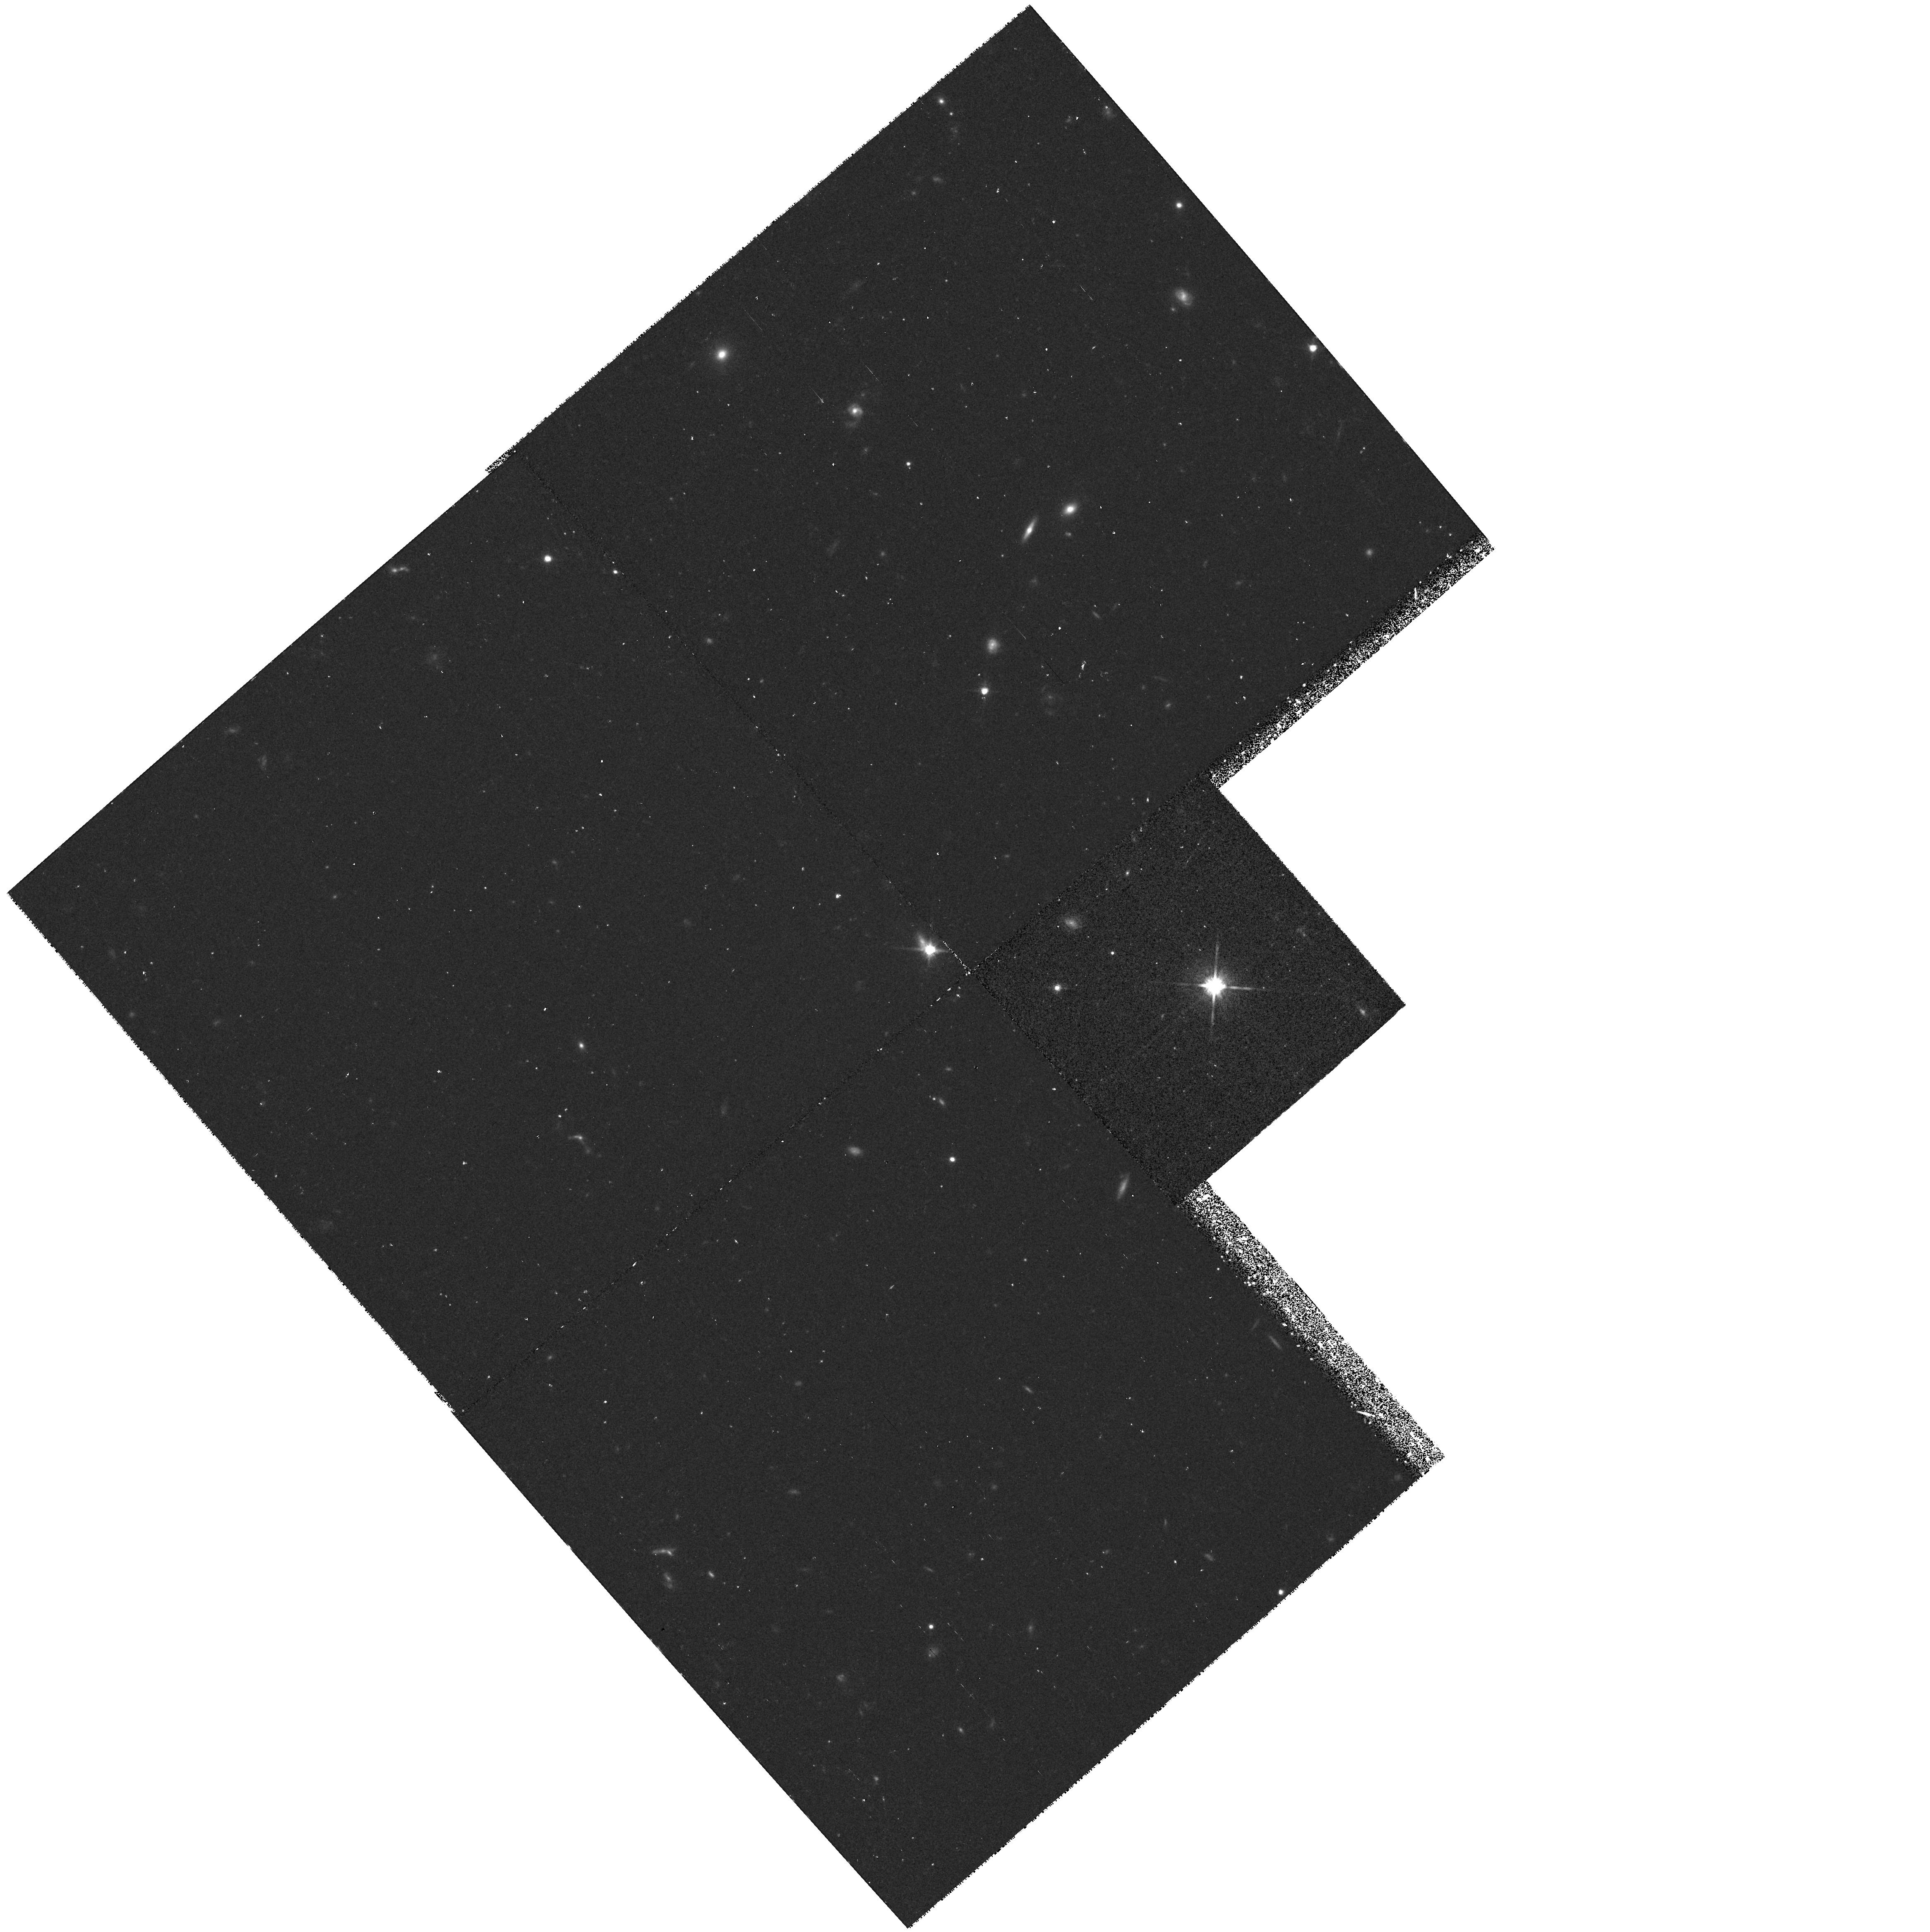
Target: LHS2924. Instrument: WFPC2/PC. Filter: F814W. Exposure: 38 min. Observation ID: hst_6345_09_wfpc2_pc_f814w_u32u09

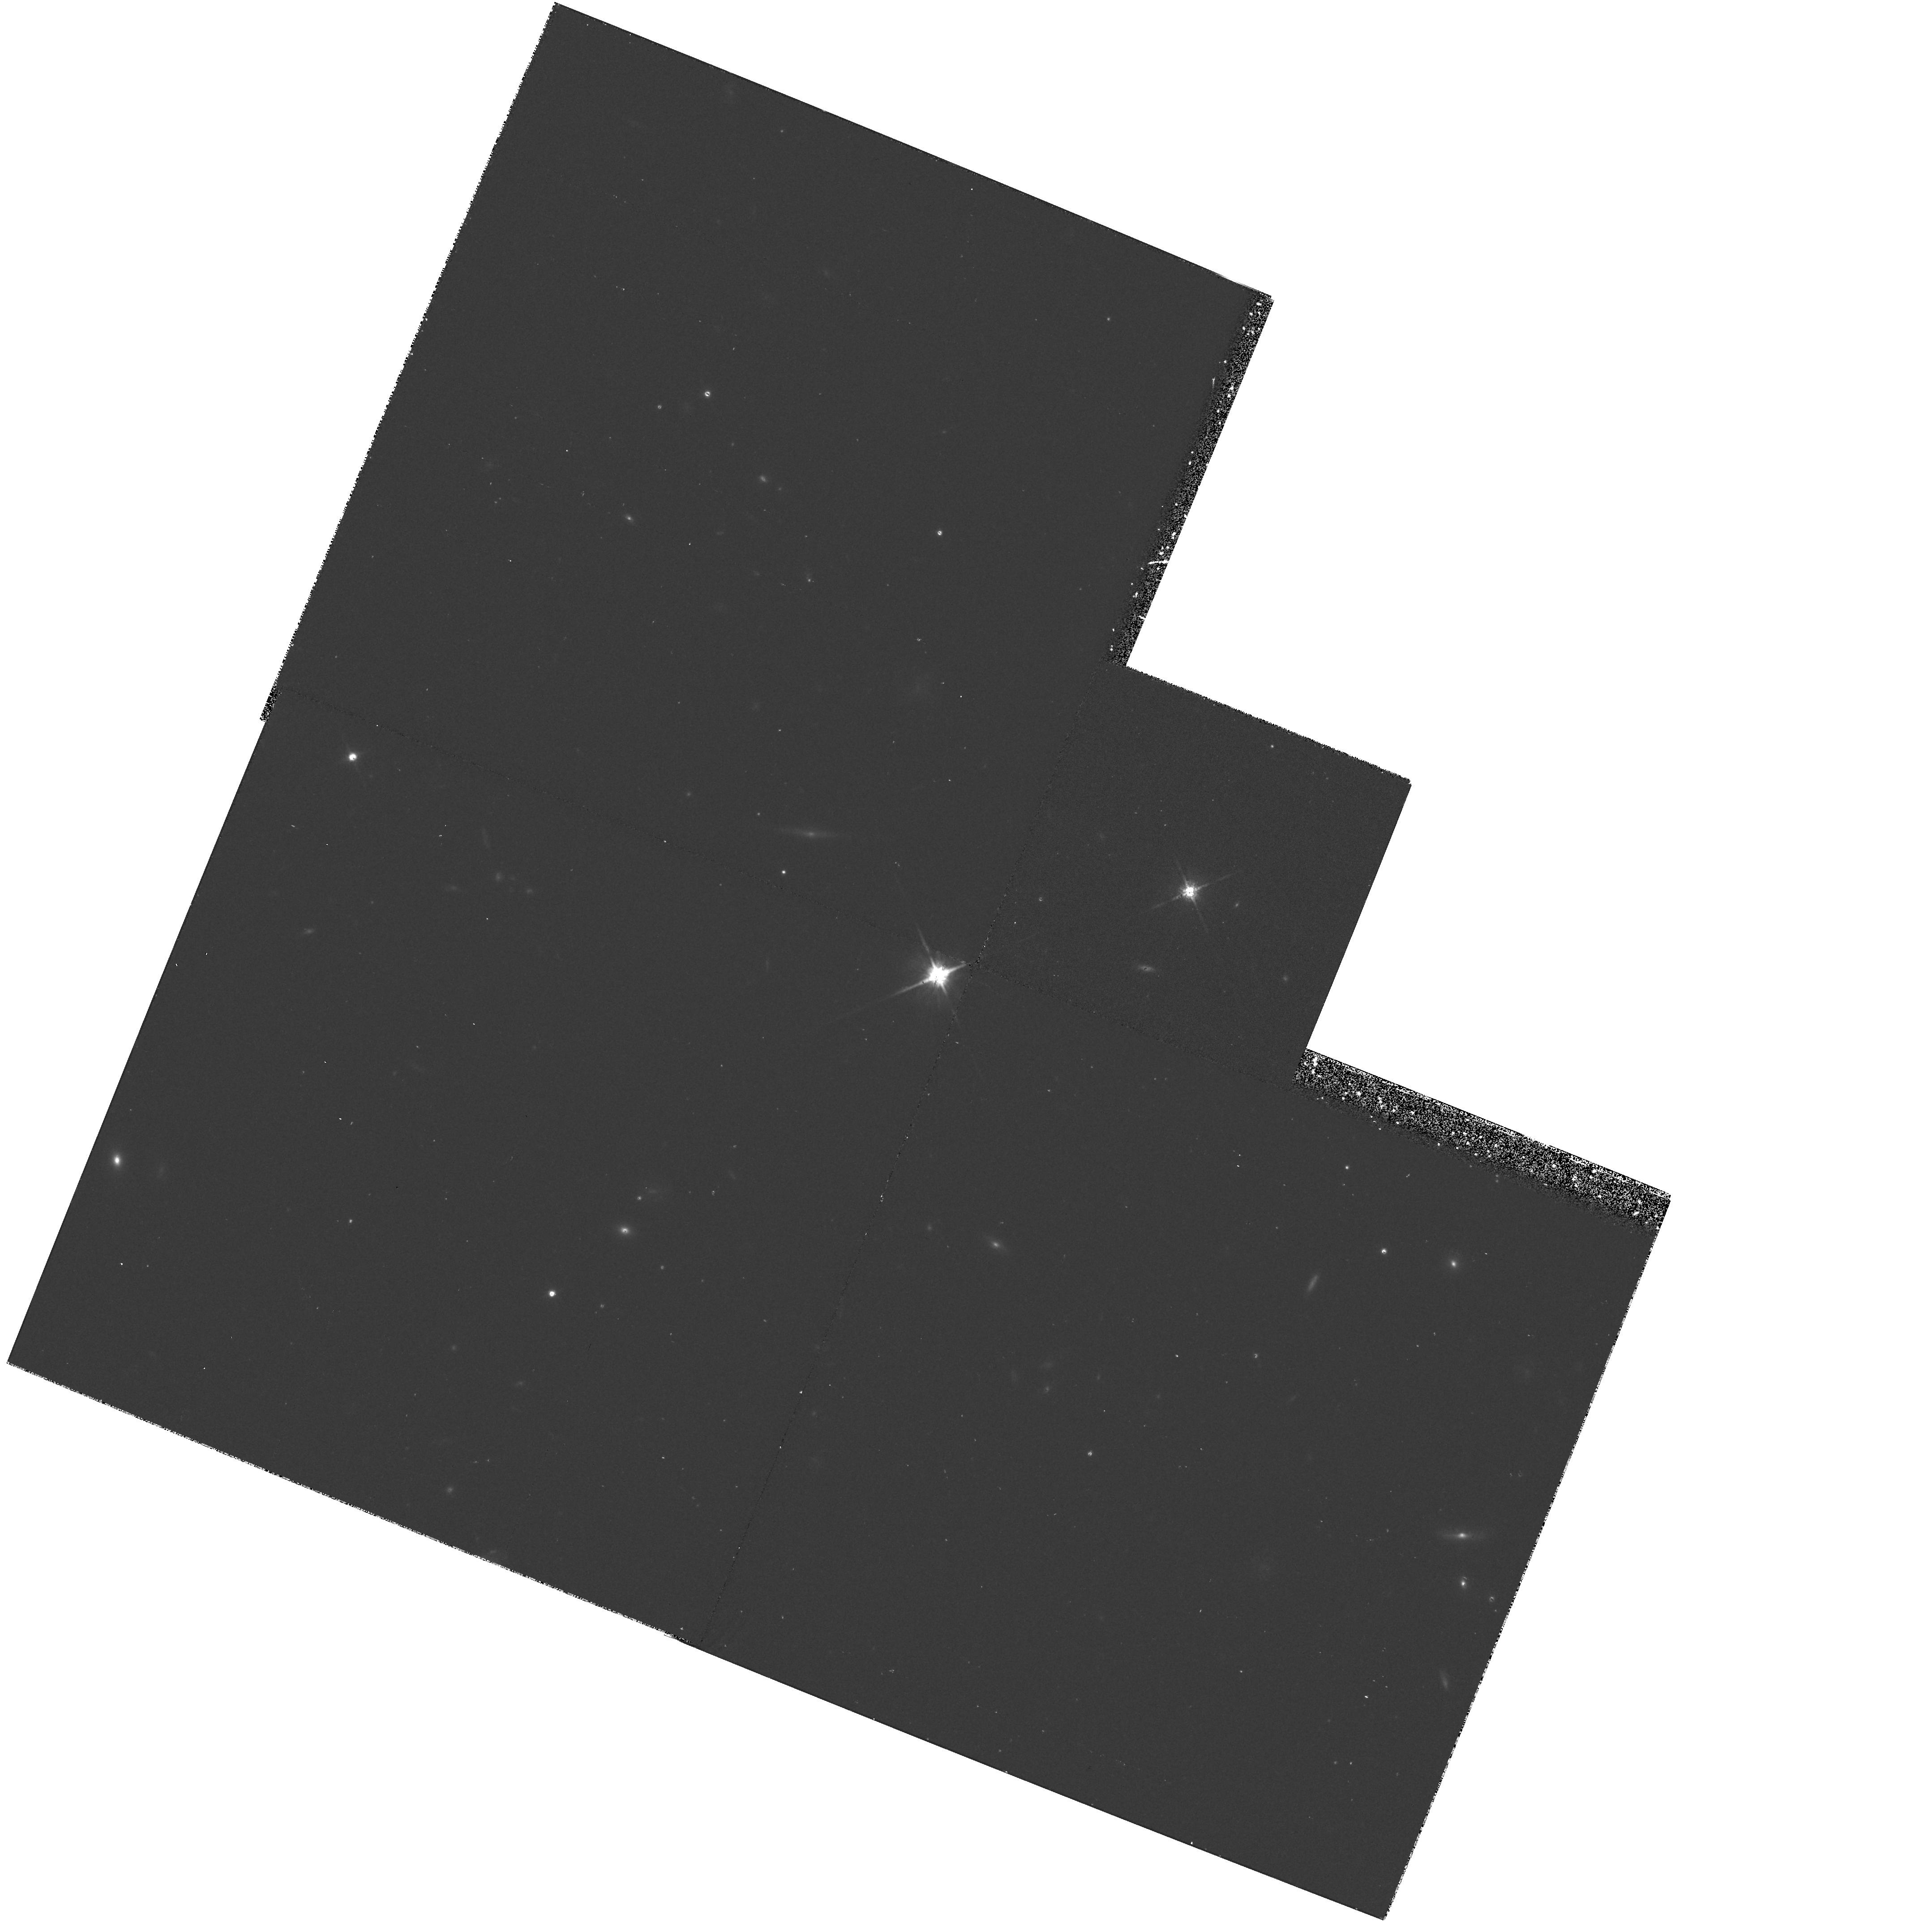
Target: TVLM868-110639. Instrument: WFPC2/PC. Filter: F814W. Exposure: 38 min. Observation ID: hst_6345_11_wfpc2_pc_f814w_u32u11

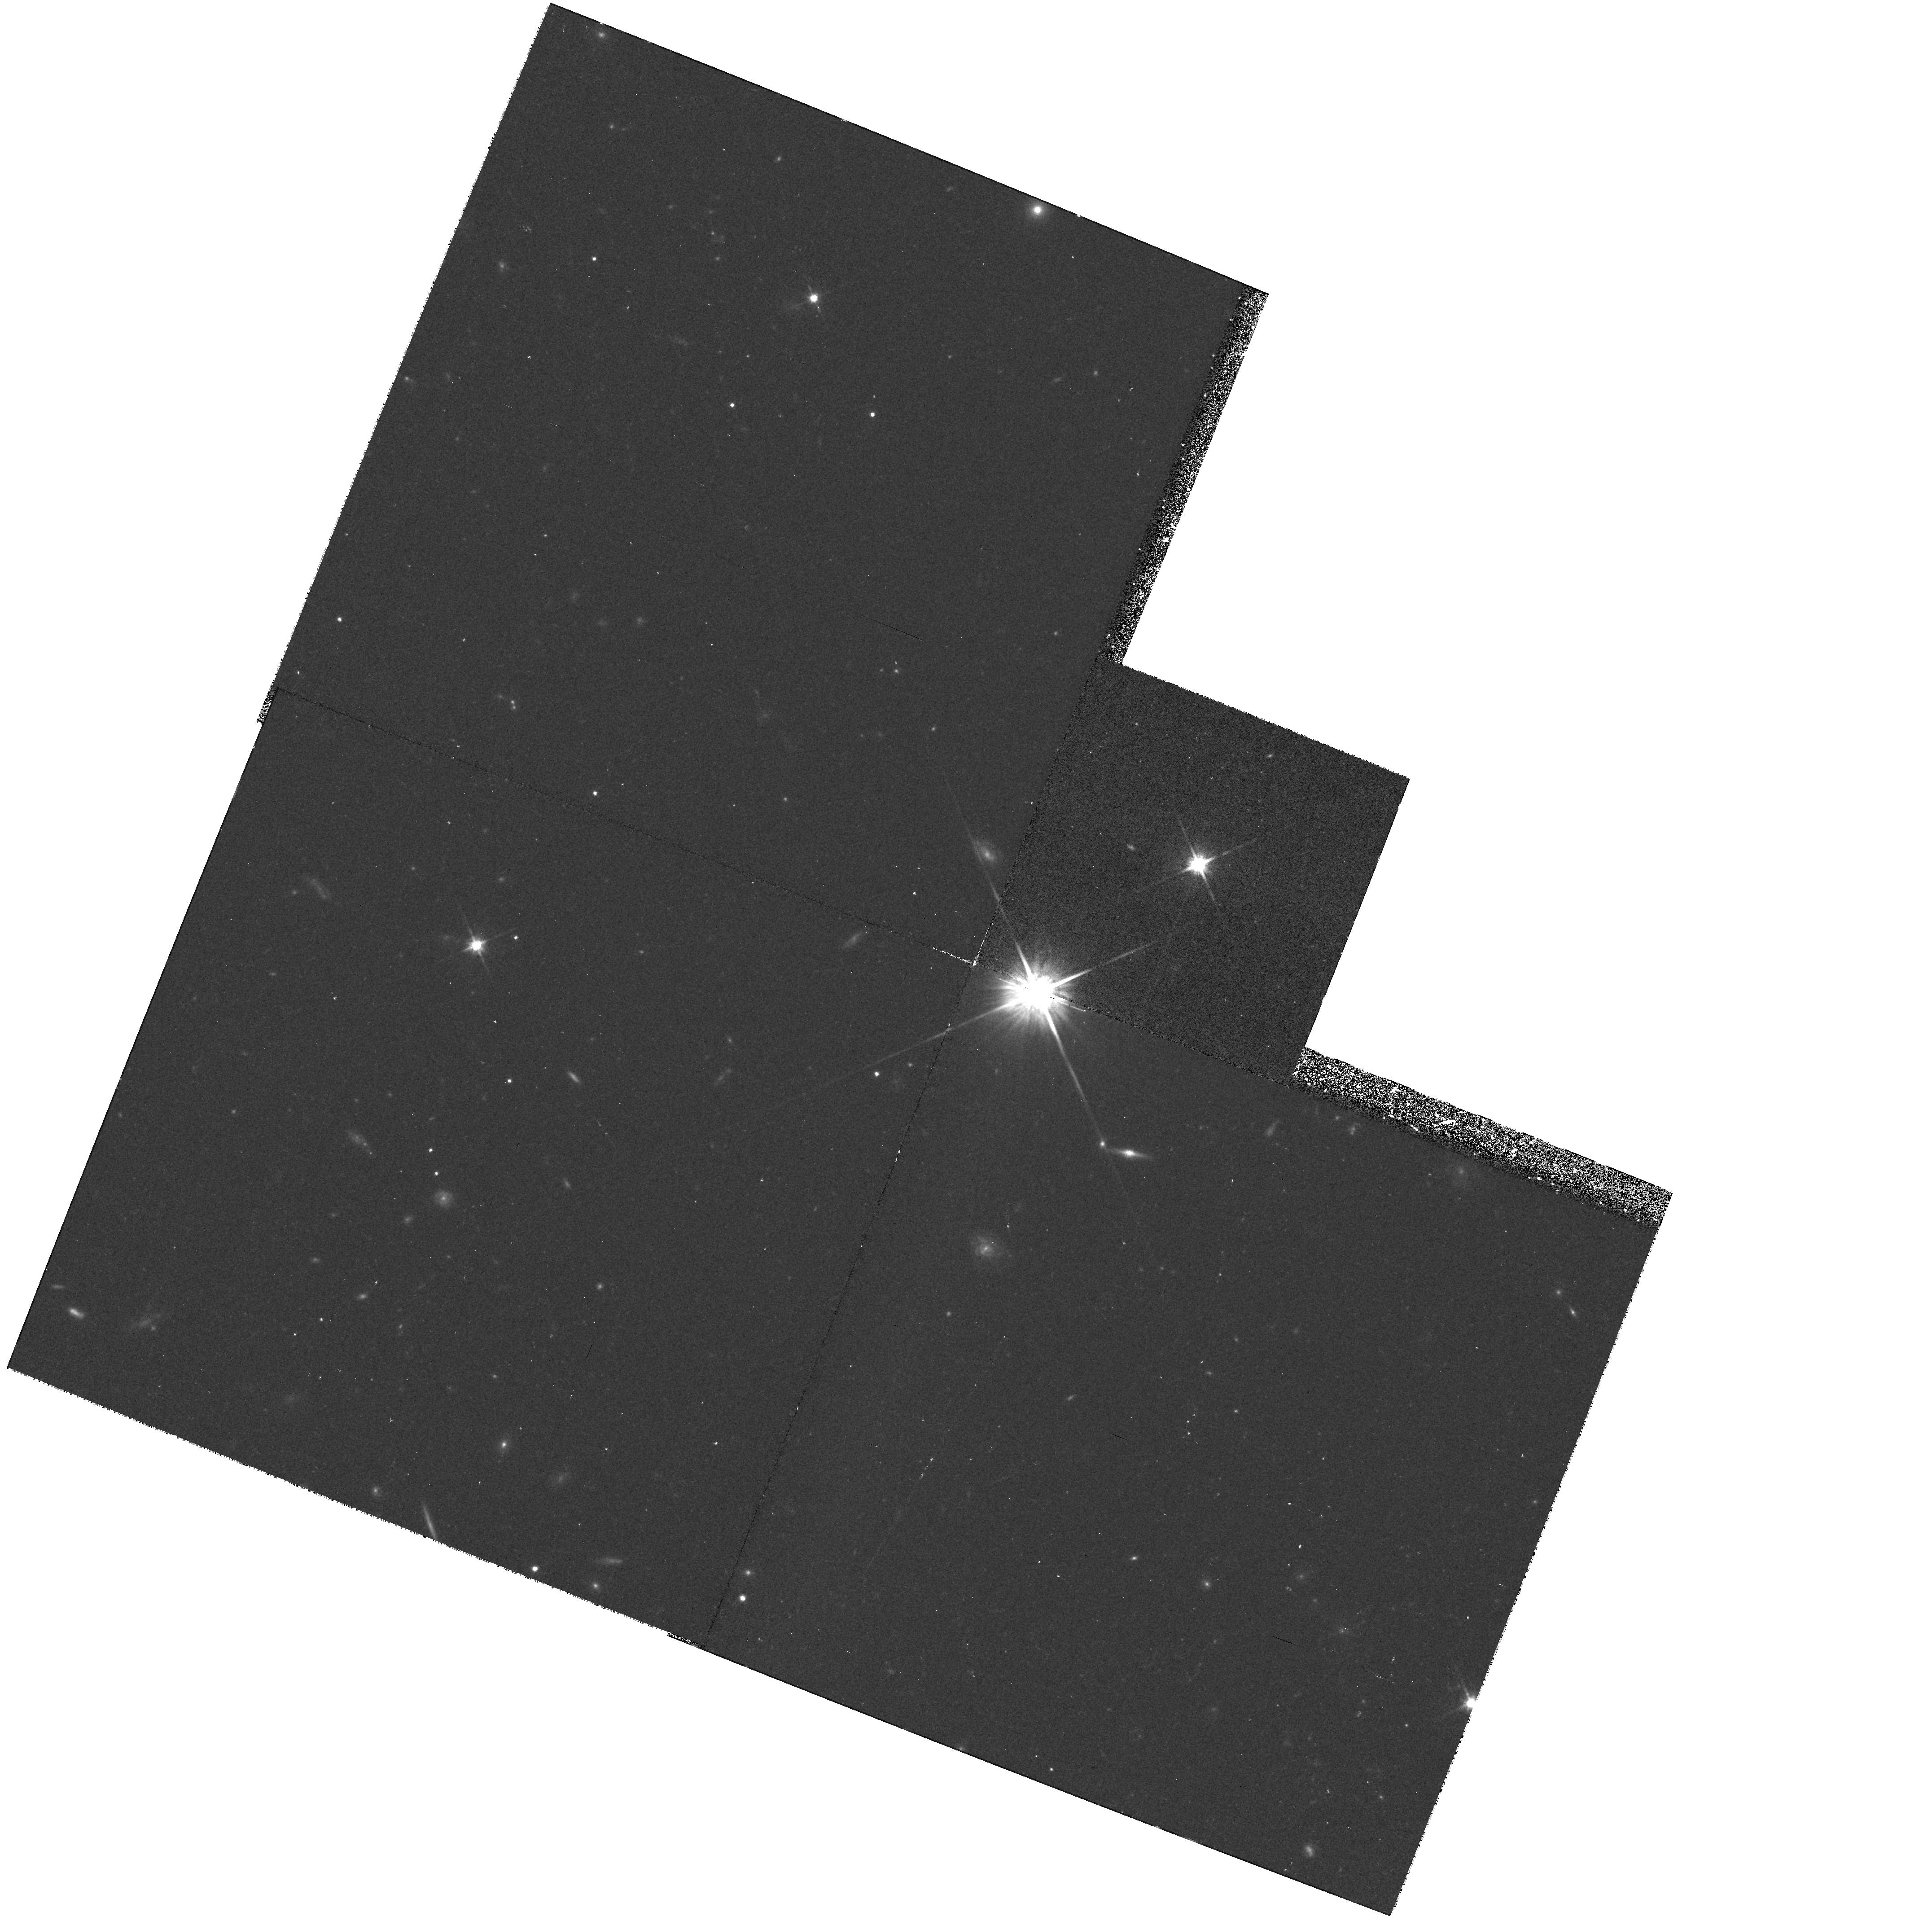
Target: BRI1222-1222. Instrument: WFPC2/PC. Filter: F814W. Exposure: 38 min. Observation ID: hst_6345_08_wfpc2_pc_f814w_u32u08

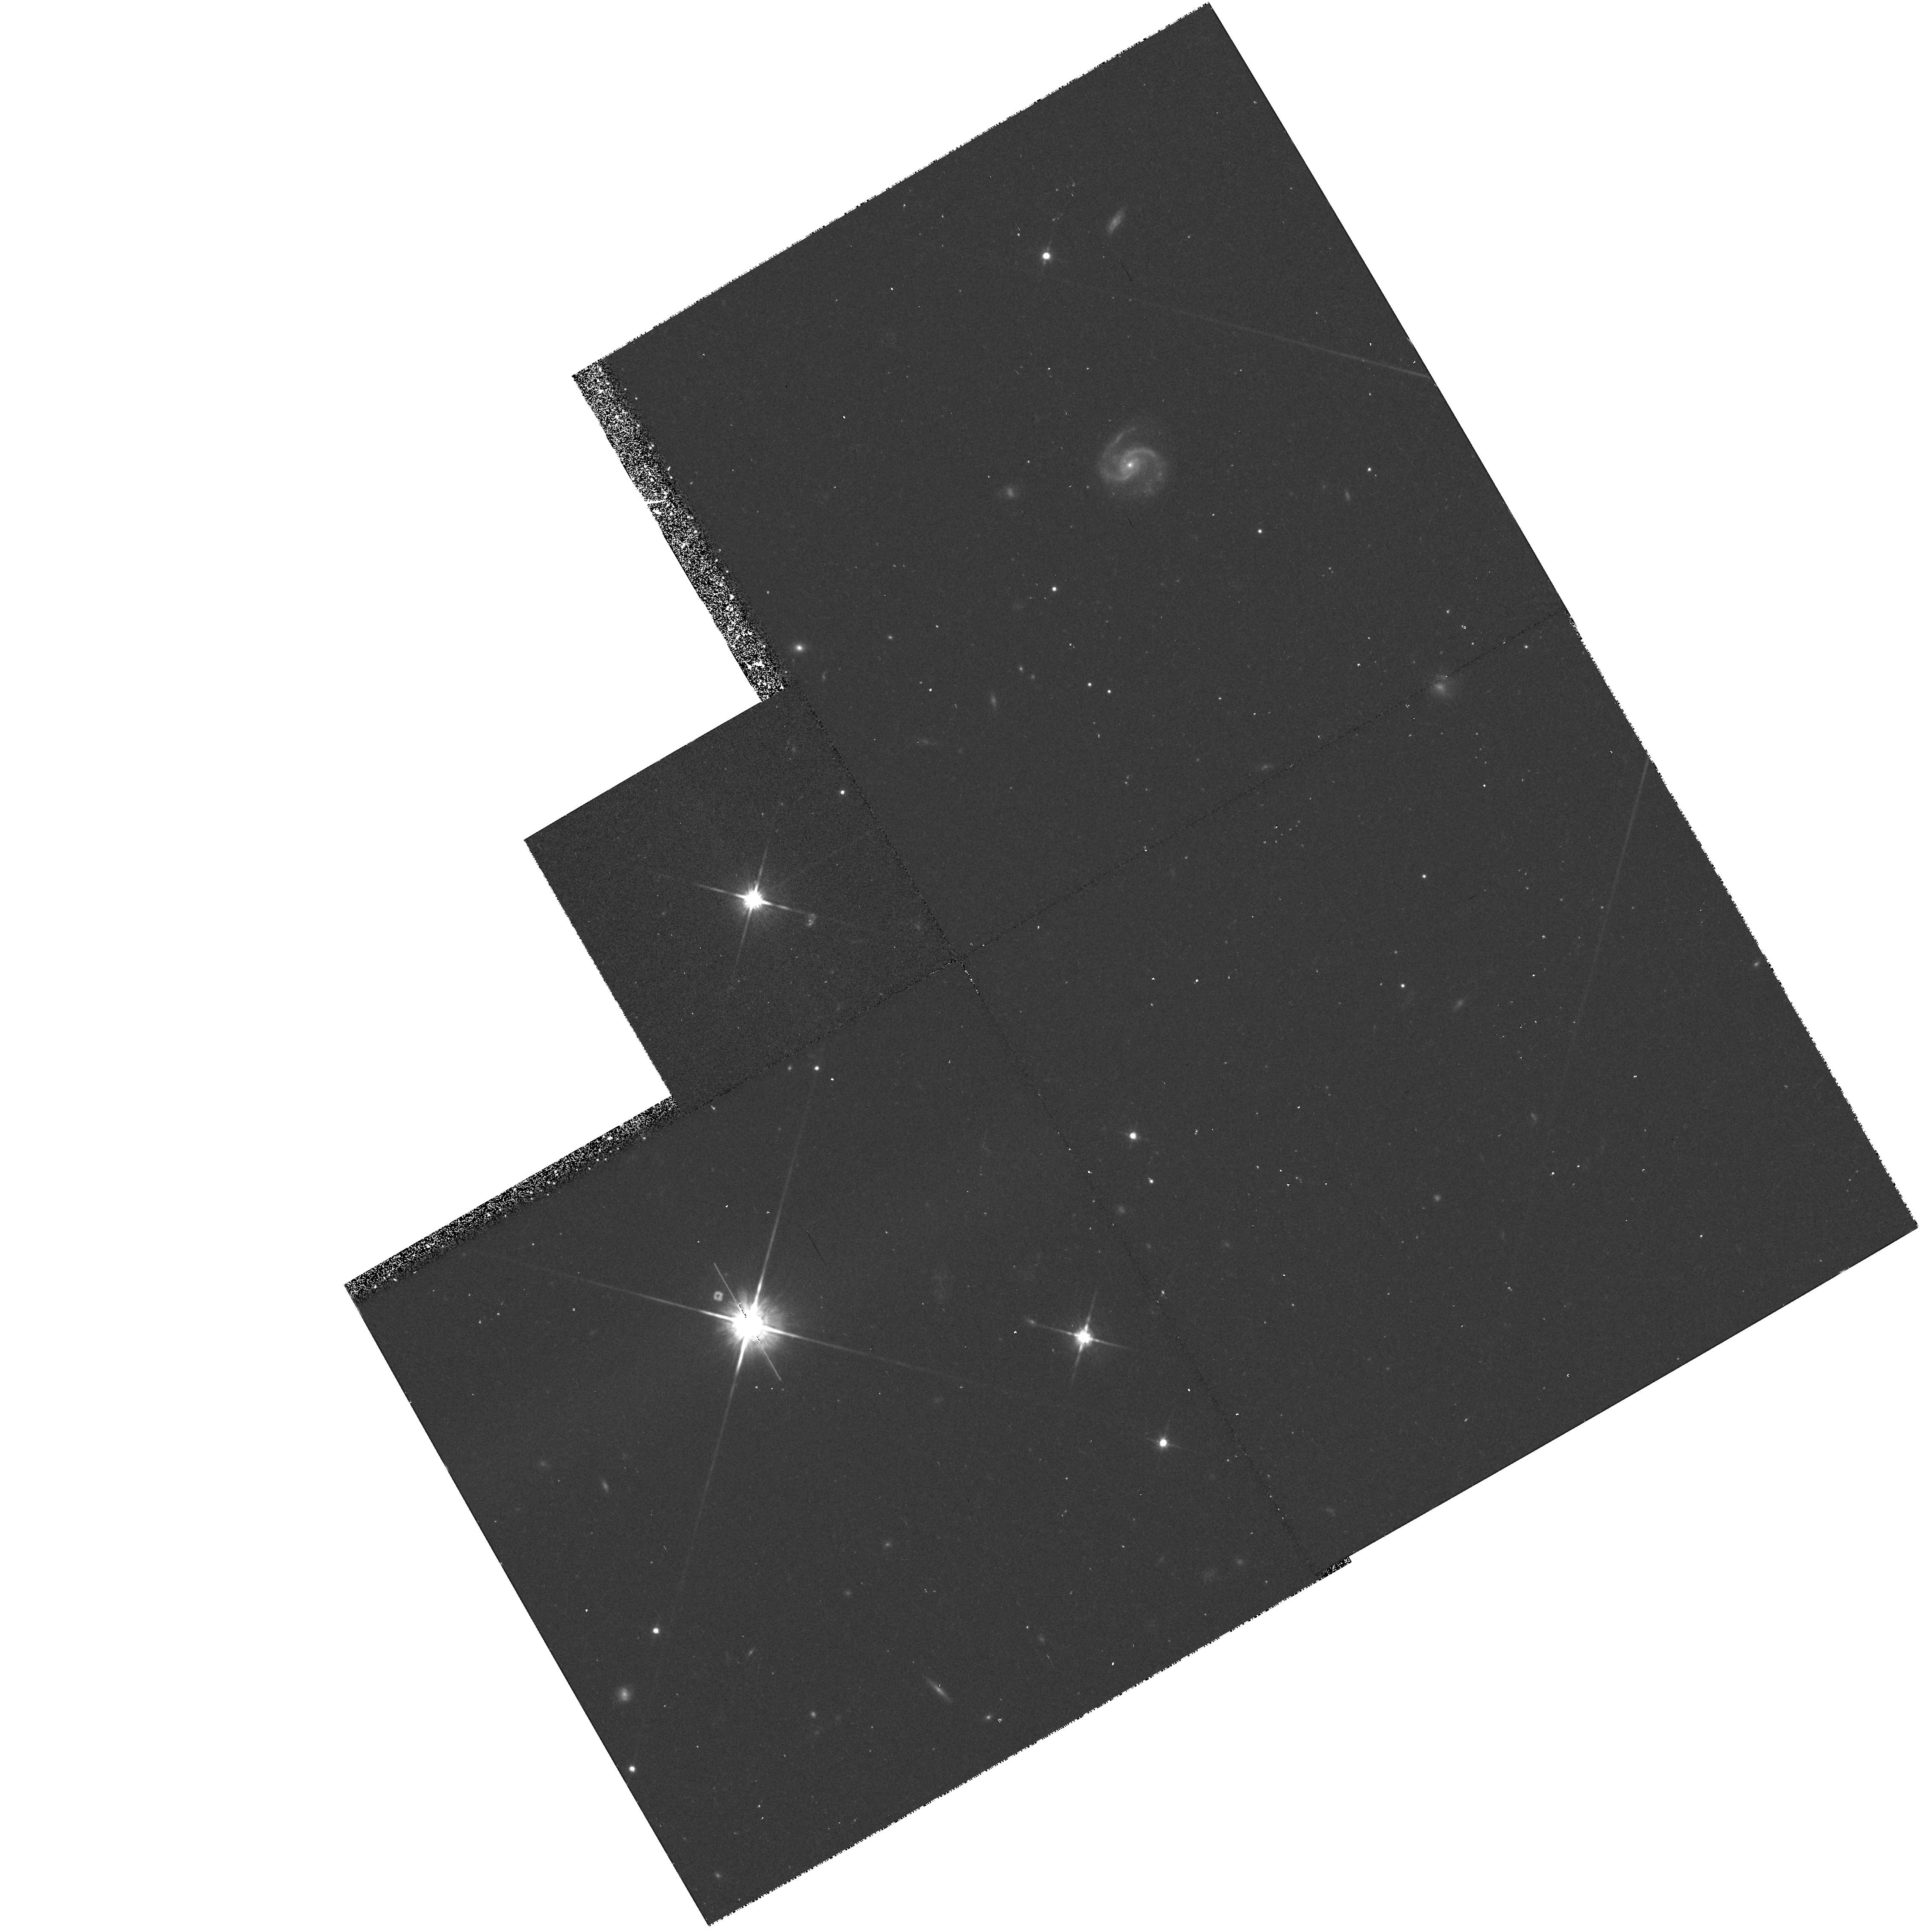
Target: LP412-31. Instrument: WFPC2/PC. Filter: F814W. Exposure: 38 min. Observation ID: hst_6345_03_wfpc2_pc_f814w_u32u03

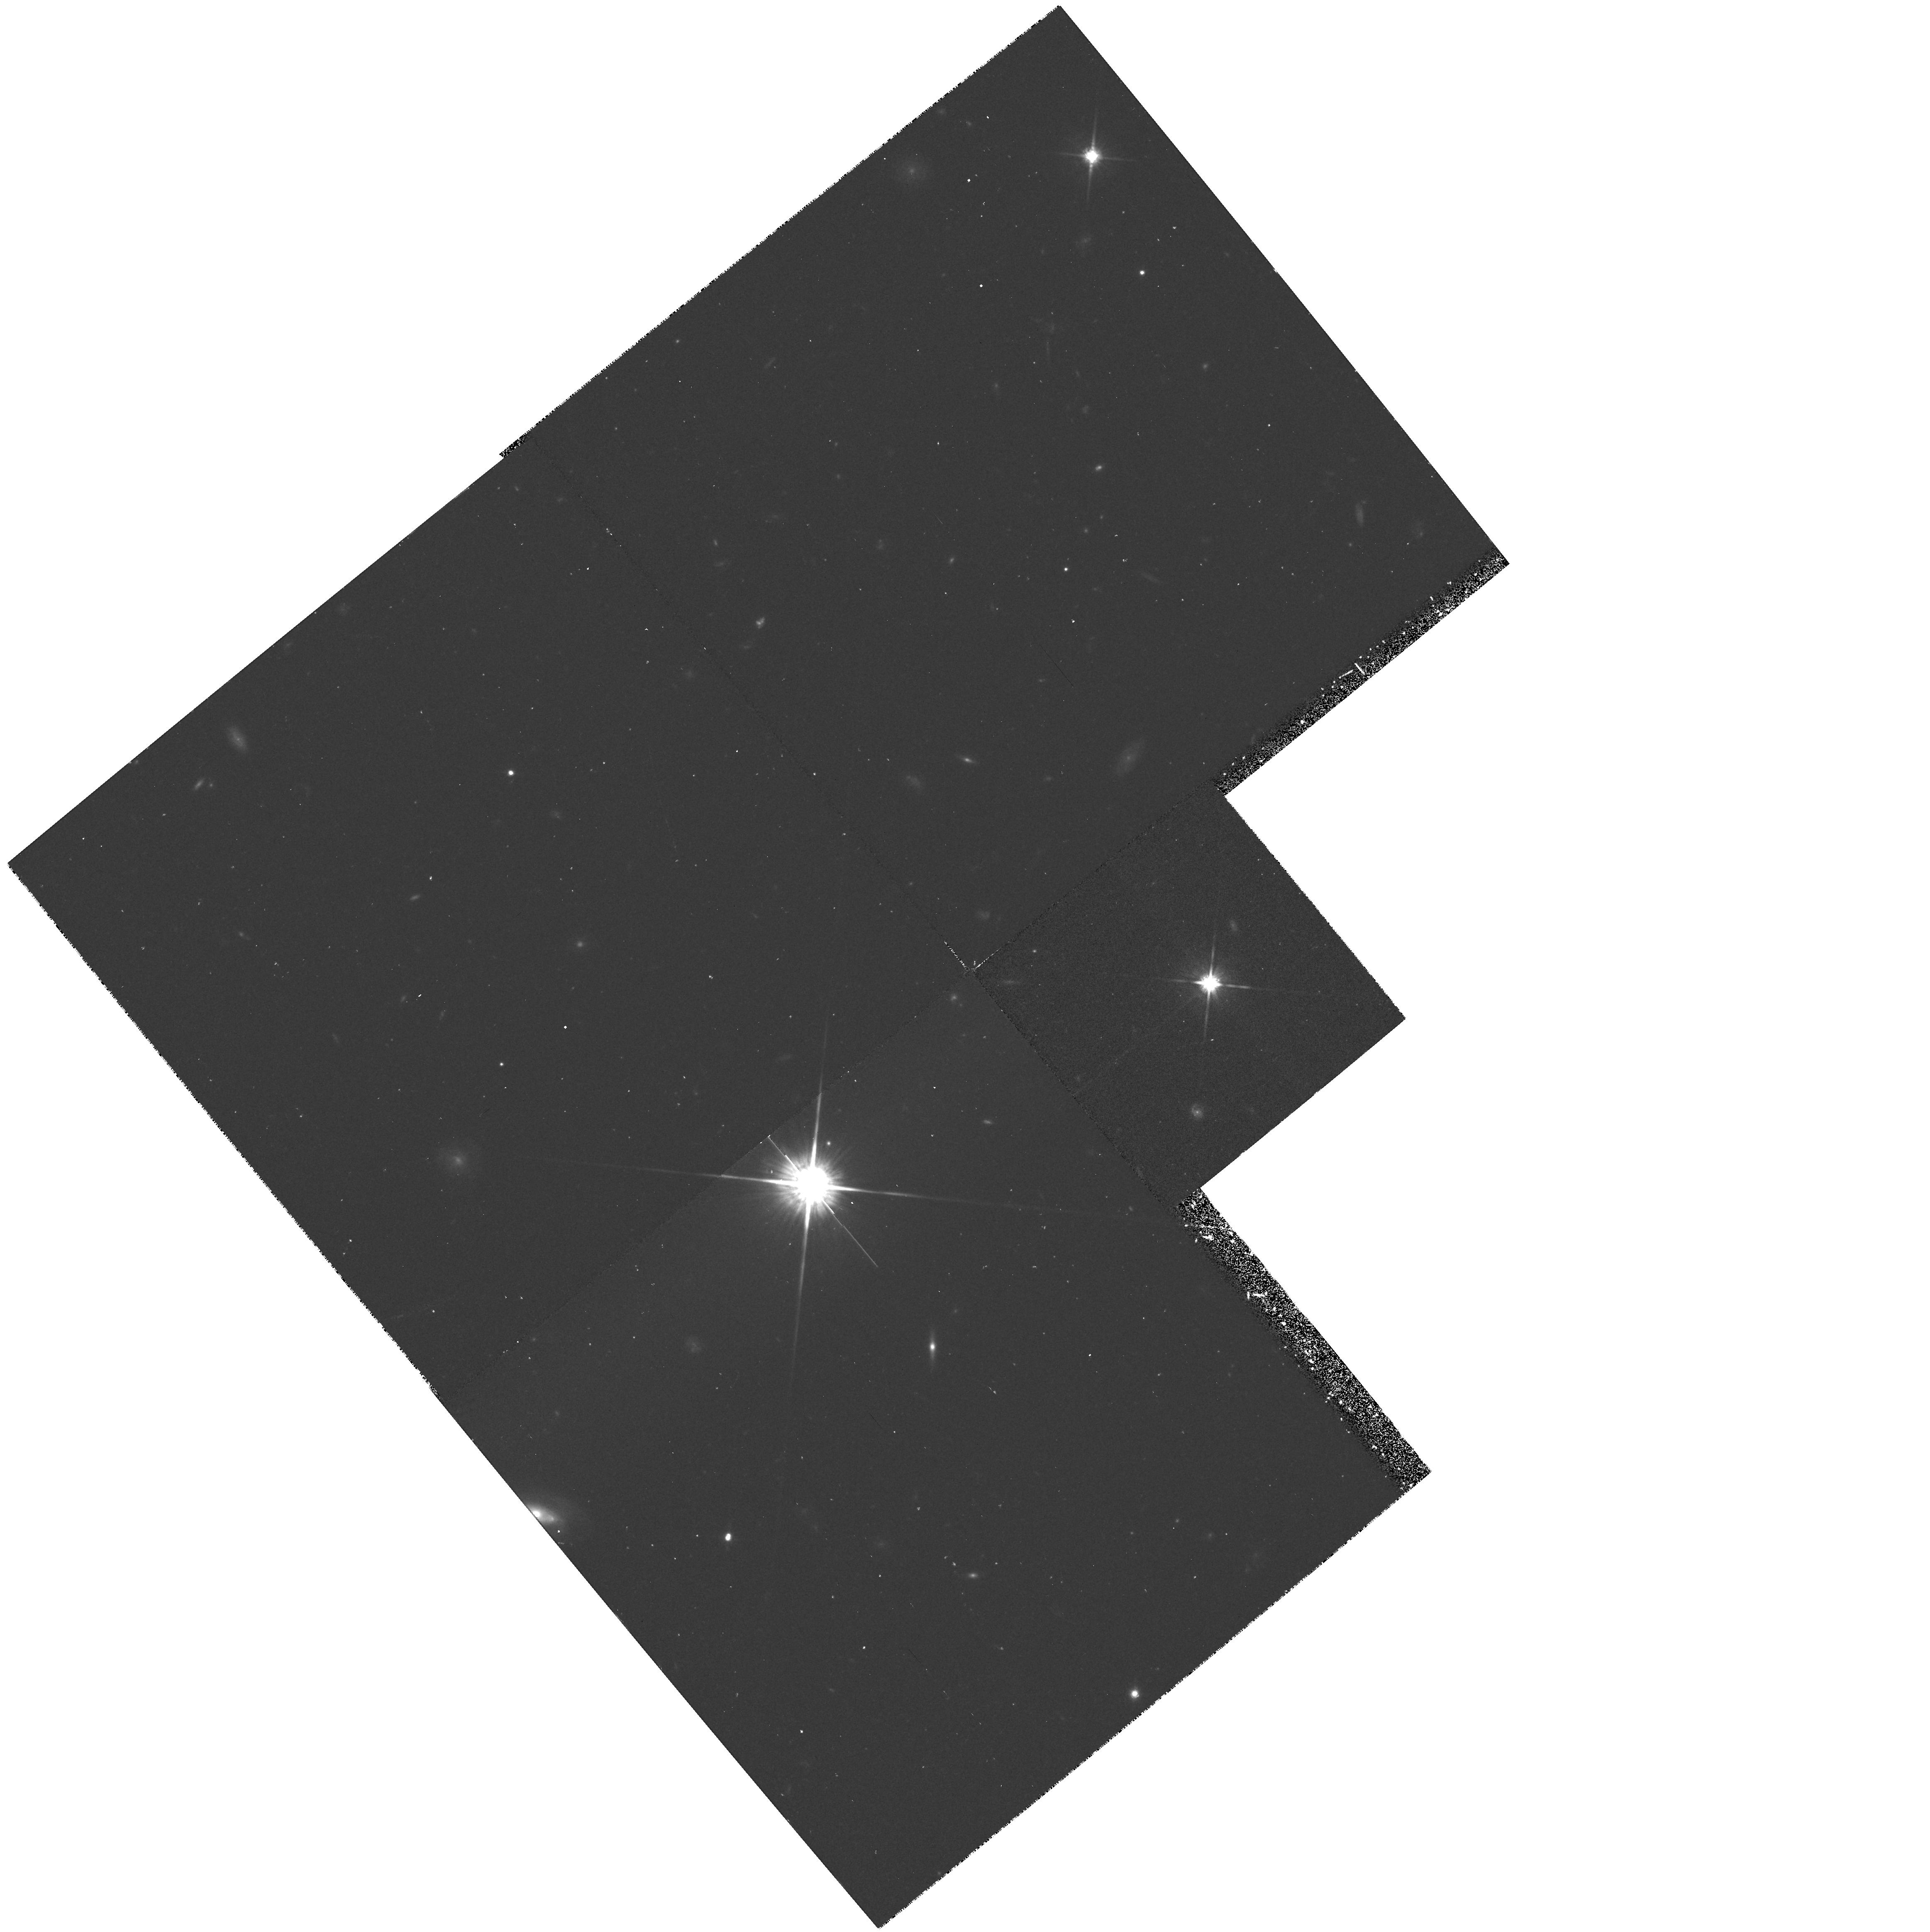
Target: LHS2243. Instrument: WFPC2/PC. Filter: F814W. Exposure: 38 min. Observation ID: hst_6345_06_wfpc2_pc_f814w_u32u06

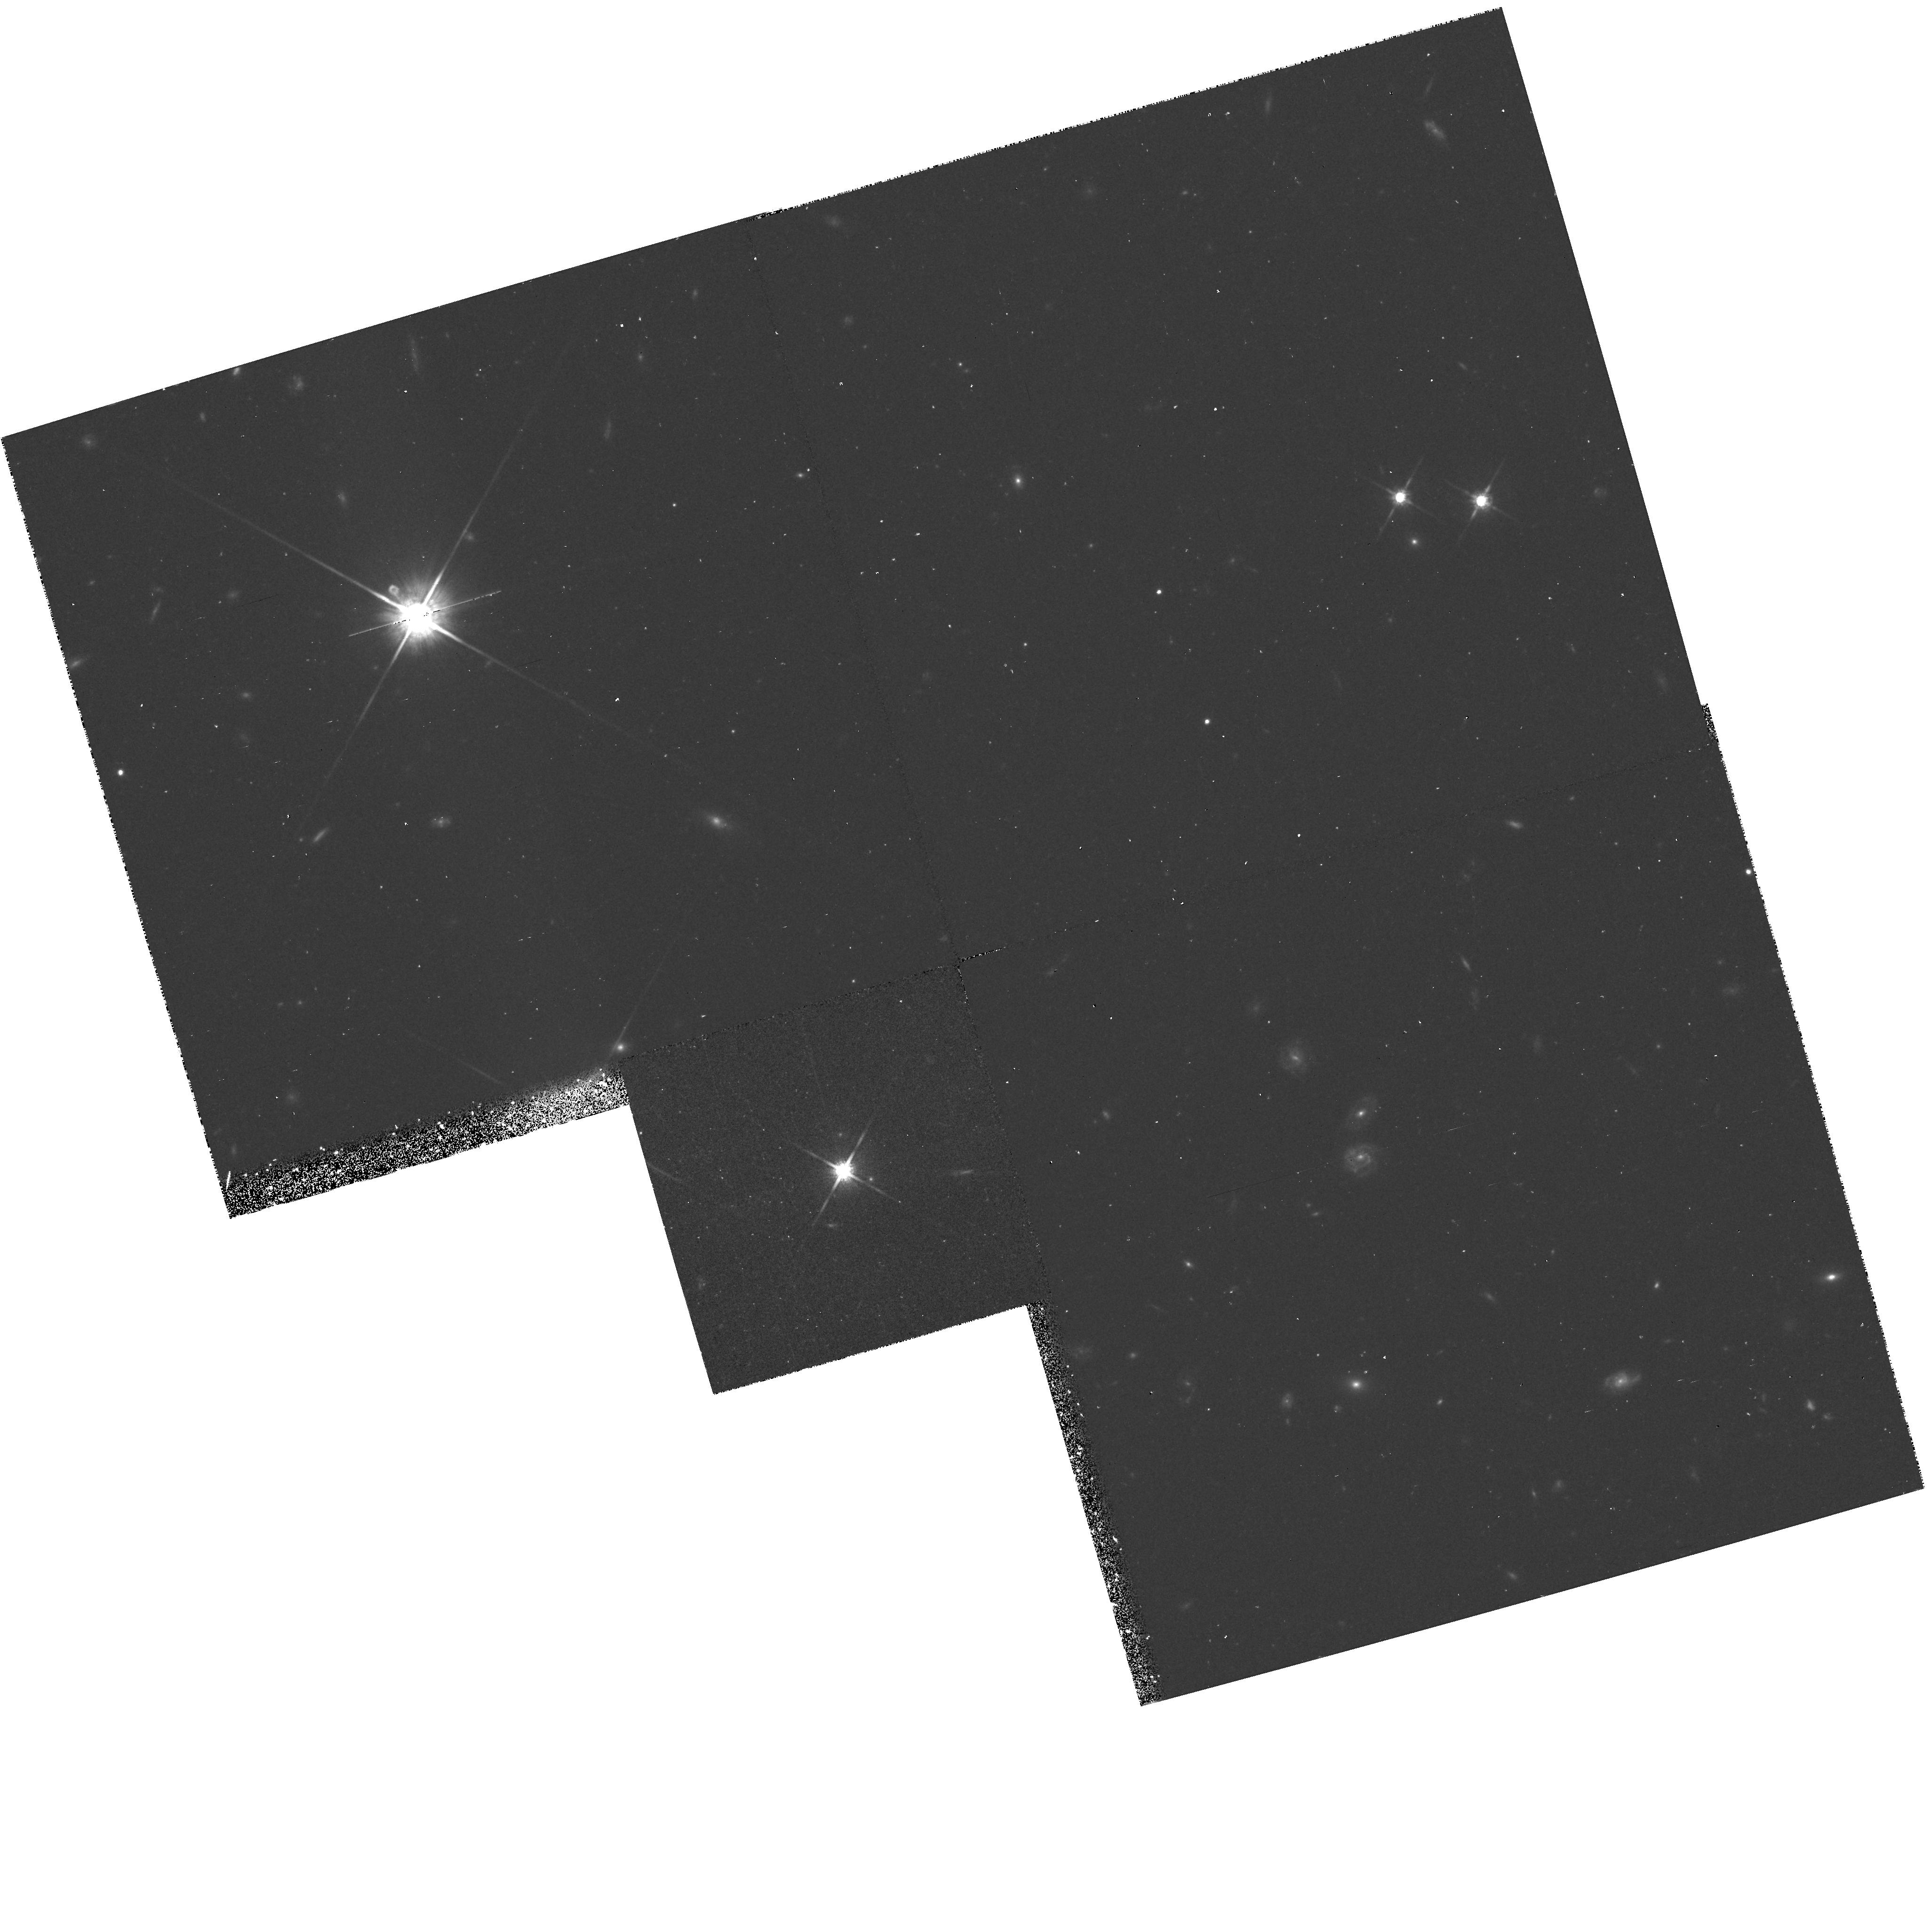
Target: TVLM513-46546. Instrument: WFPC2/PC. Filter: F814W. Exposure: 38 min. Observation ID: hst_6345_10_wfpc2_pc_f814w_u32u10

Determining the Binary Frequency for Ultra-cool, Nearby M Dwarfs (PI: Kirkpatrick, J. Davy)

The binary frequency for late-M dwarfs is unknown because a survey for companions to these low luminosity objects is difficult due to ground-based limitations. This knowledge has a direct influence on our understanding of star formation processes and on our interpretation of the faint end of the stellar luminosity function. We propose a search around 11 very late M dwarfs (spectral types of M8 V or cooler) to look for stellar and substellar companions at separations from ~2 to 1000 AU (~0.2 to 100 arcsec). Because our targets are within ~10 pc, possible companions will (1) be easily verified because they must share common proper motion with the primaries and (2) be easily characterized since their distance is known a priori from the trigonometric parallax of the primary. Based on the observed multiplicity of early-to mid-M dwarfs, these HST observations are expected to discover three to four new, extremely low-luminosity members of the solar neighborhood.